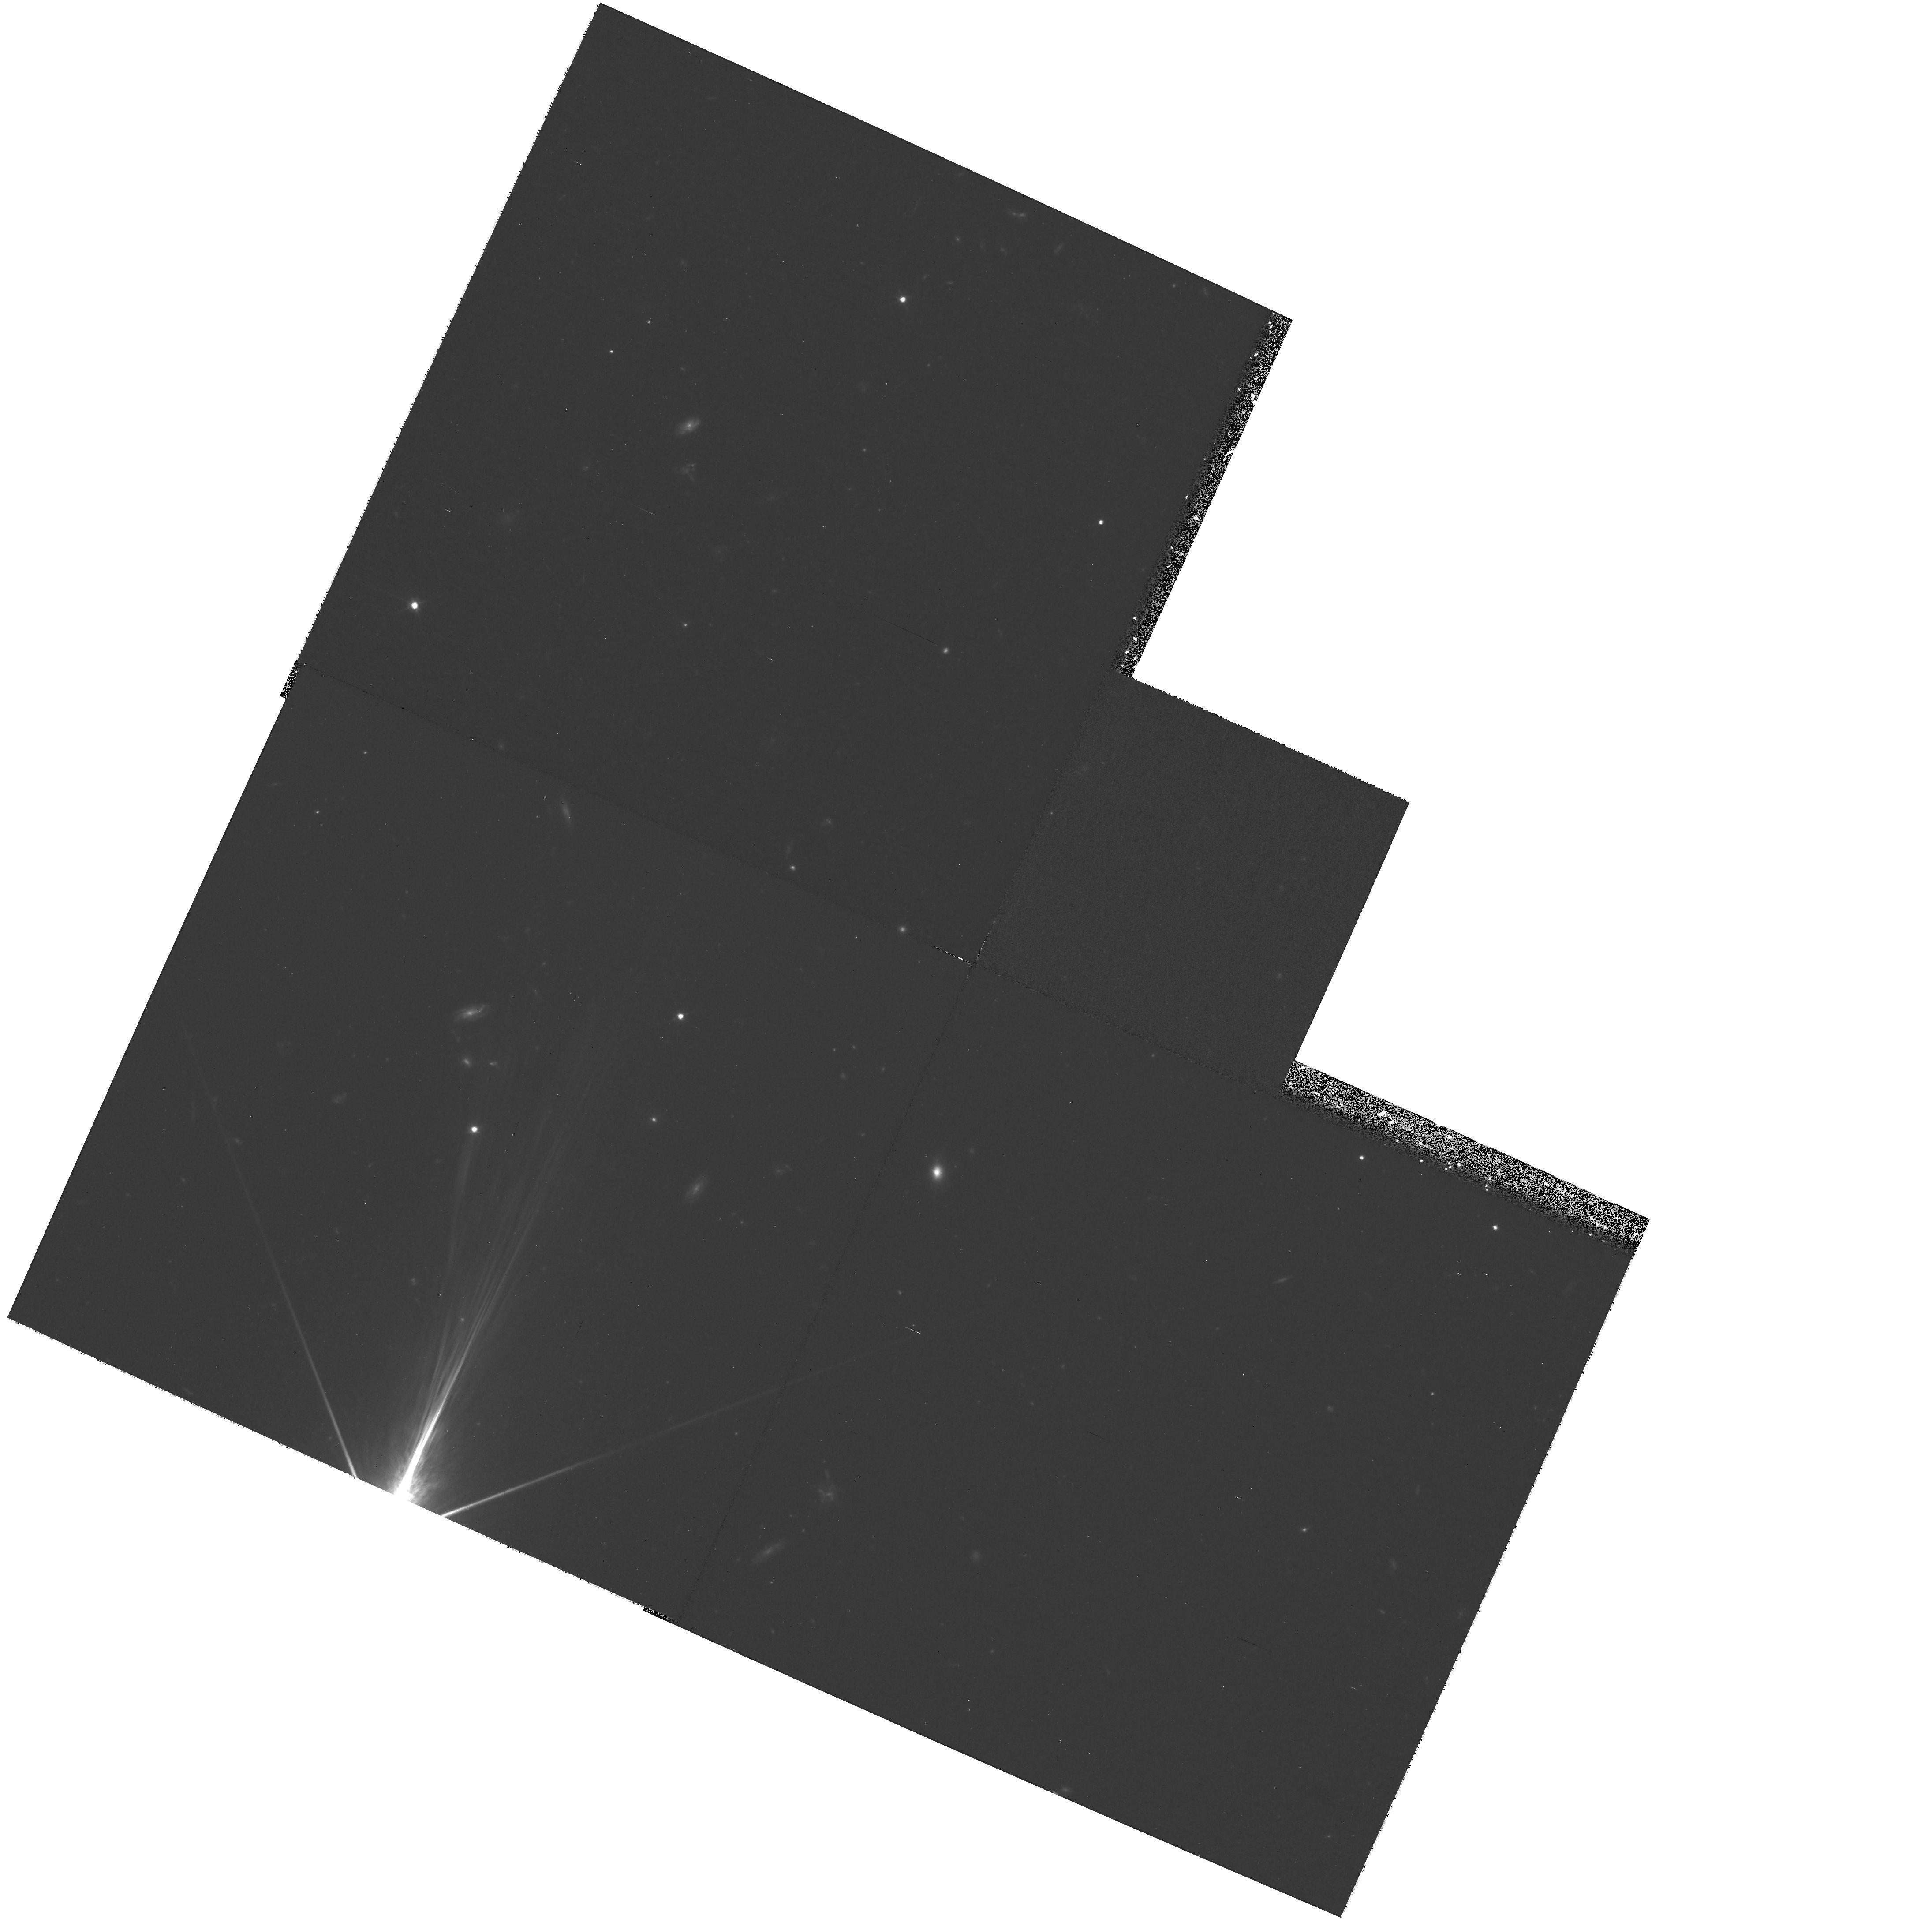
Target: SGP5-46
Instrument: WFPC2/PC
Filter: F606W
Exposure: 1 h
Observation ID: hst_9085_05_wfpc2_pc_f606w_u6f805

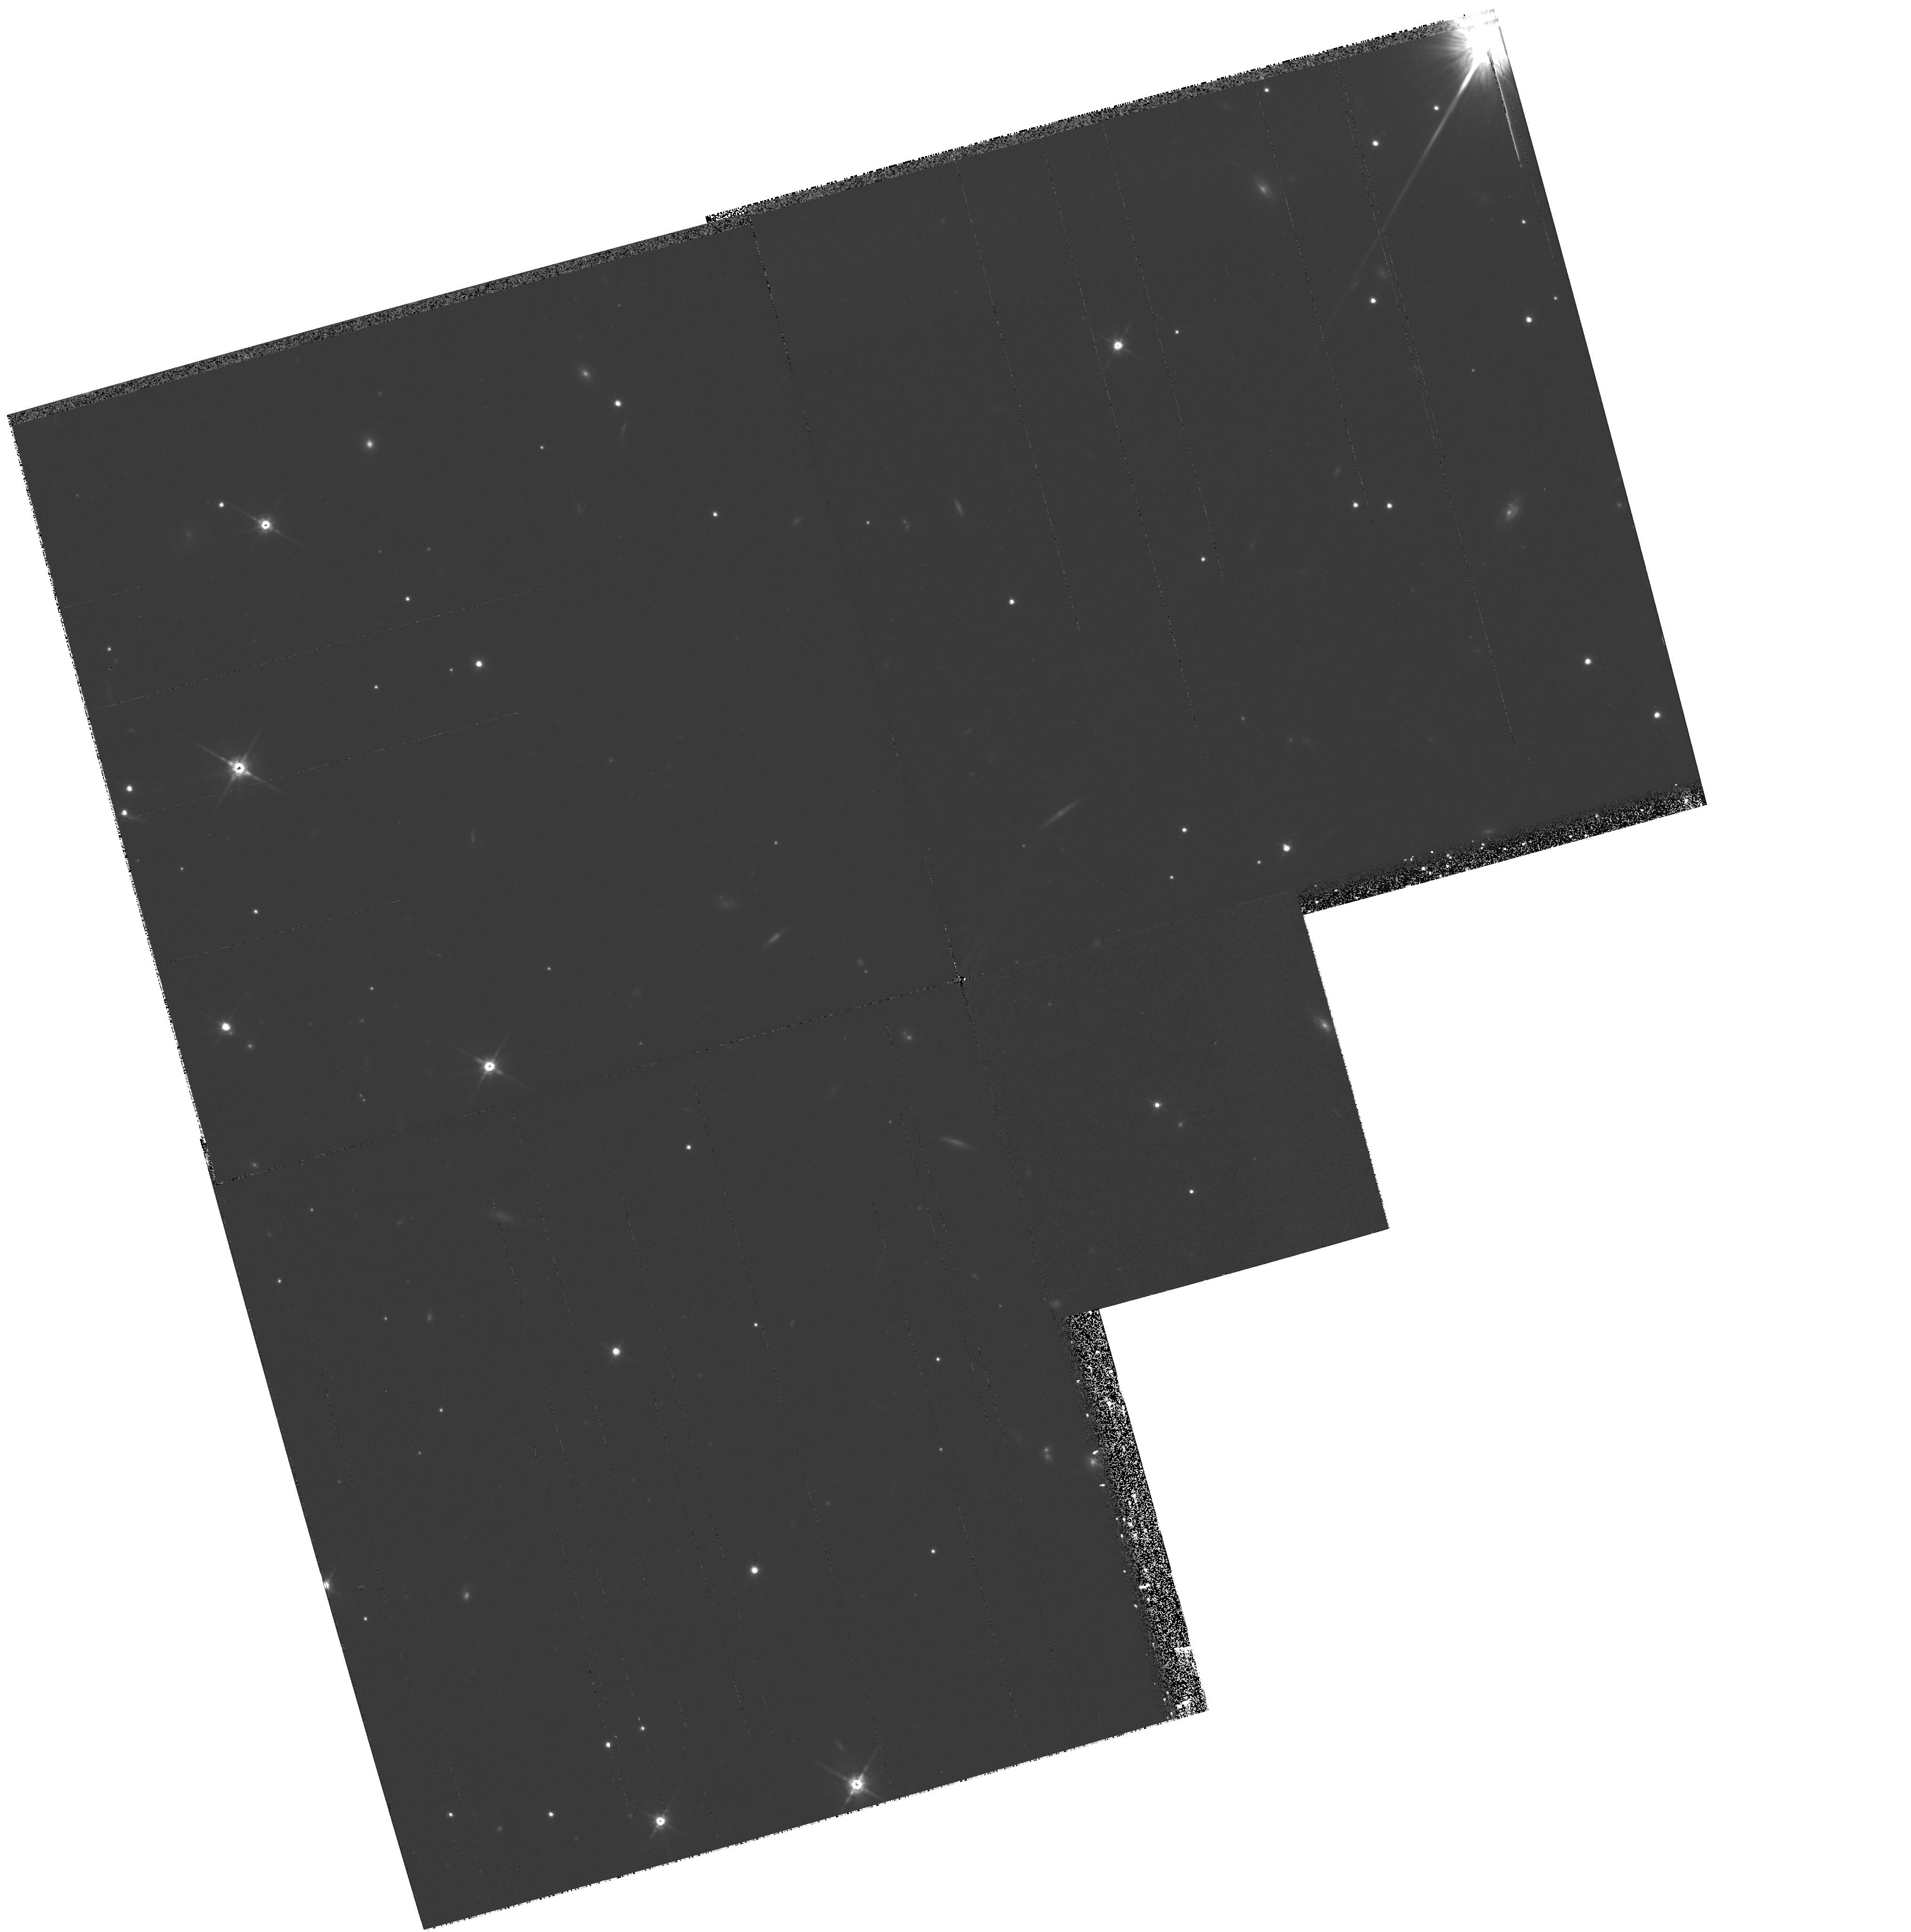
Target: B2-2156+29
Instrument: WFPC2/PC
Filter: F814W
Exposure: 2.2 h
Observation ID: hst_9085_19_wfpc2_pc_f814w_u6f819

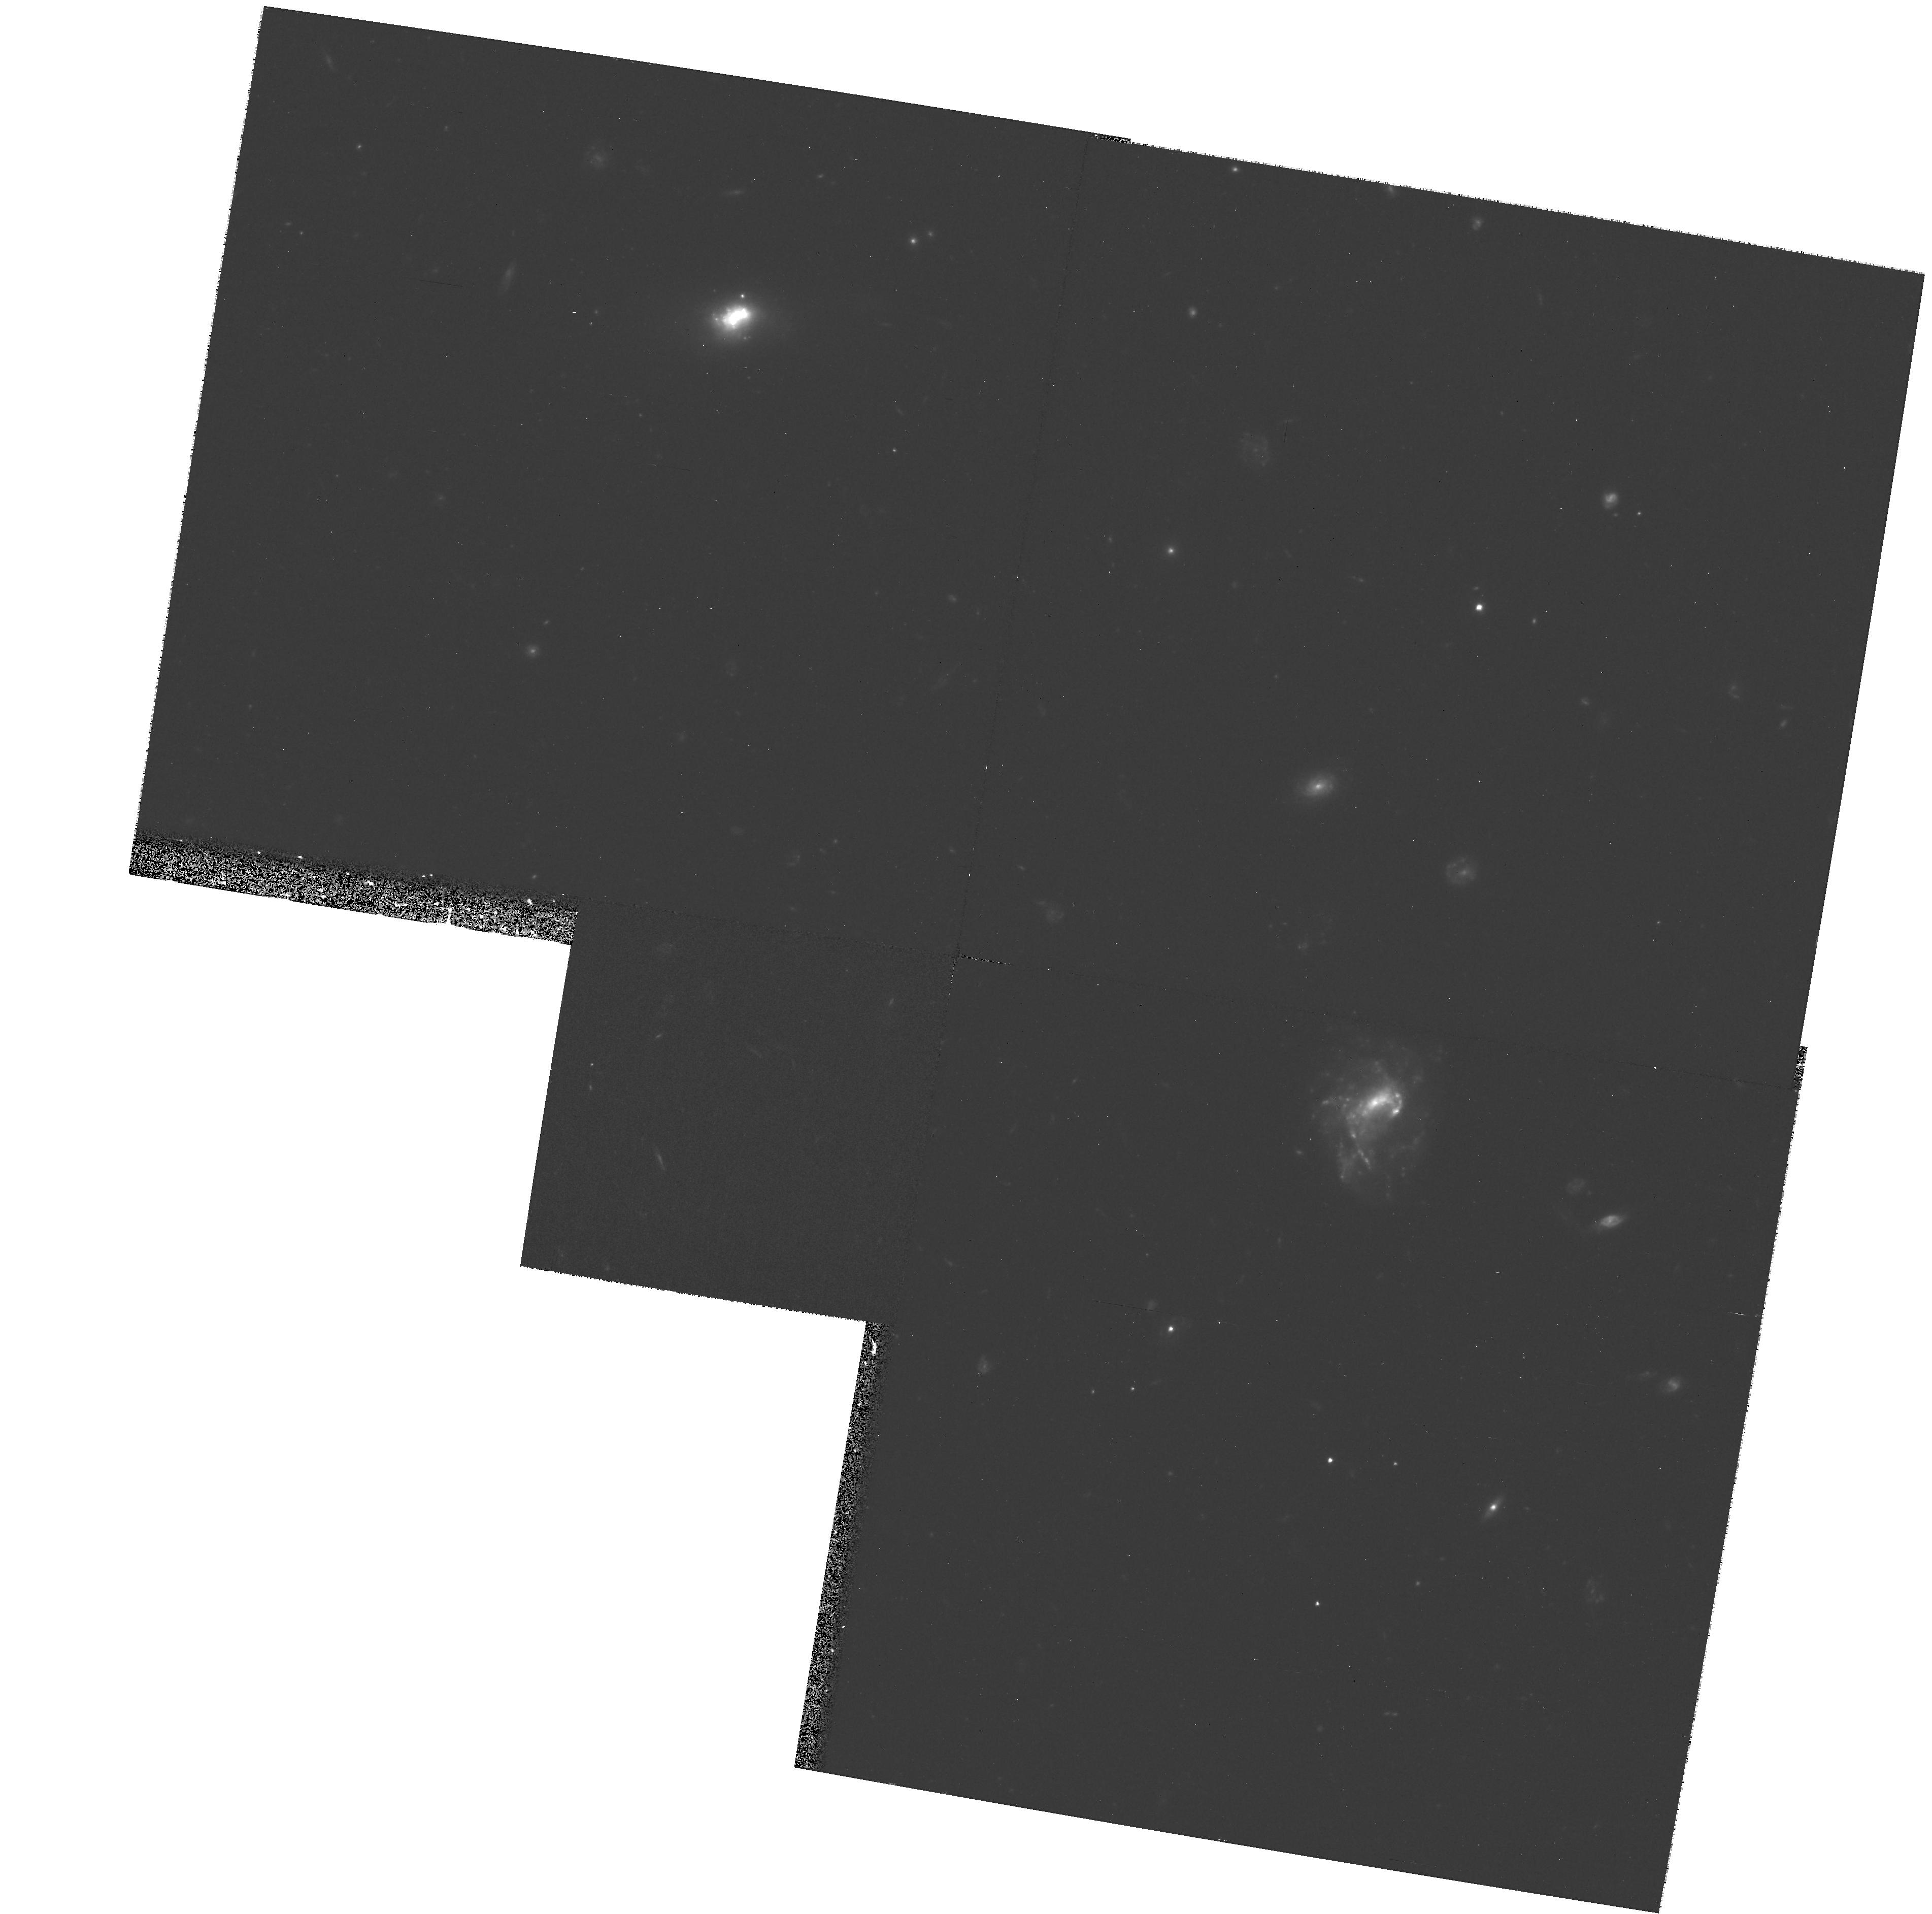
Target: BVF247
Instrument: WFPC2/PC
Filter: F606W
Exposure: 1 h
Observation ID: hst_9085_03_wfpc2_pc_f606w_u6f803

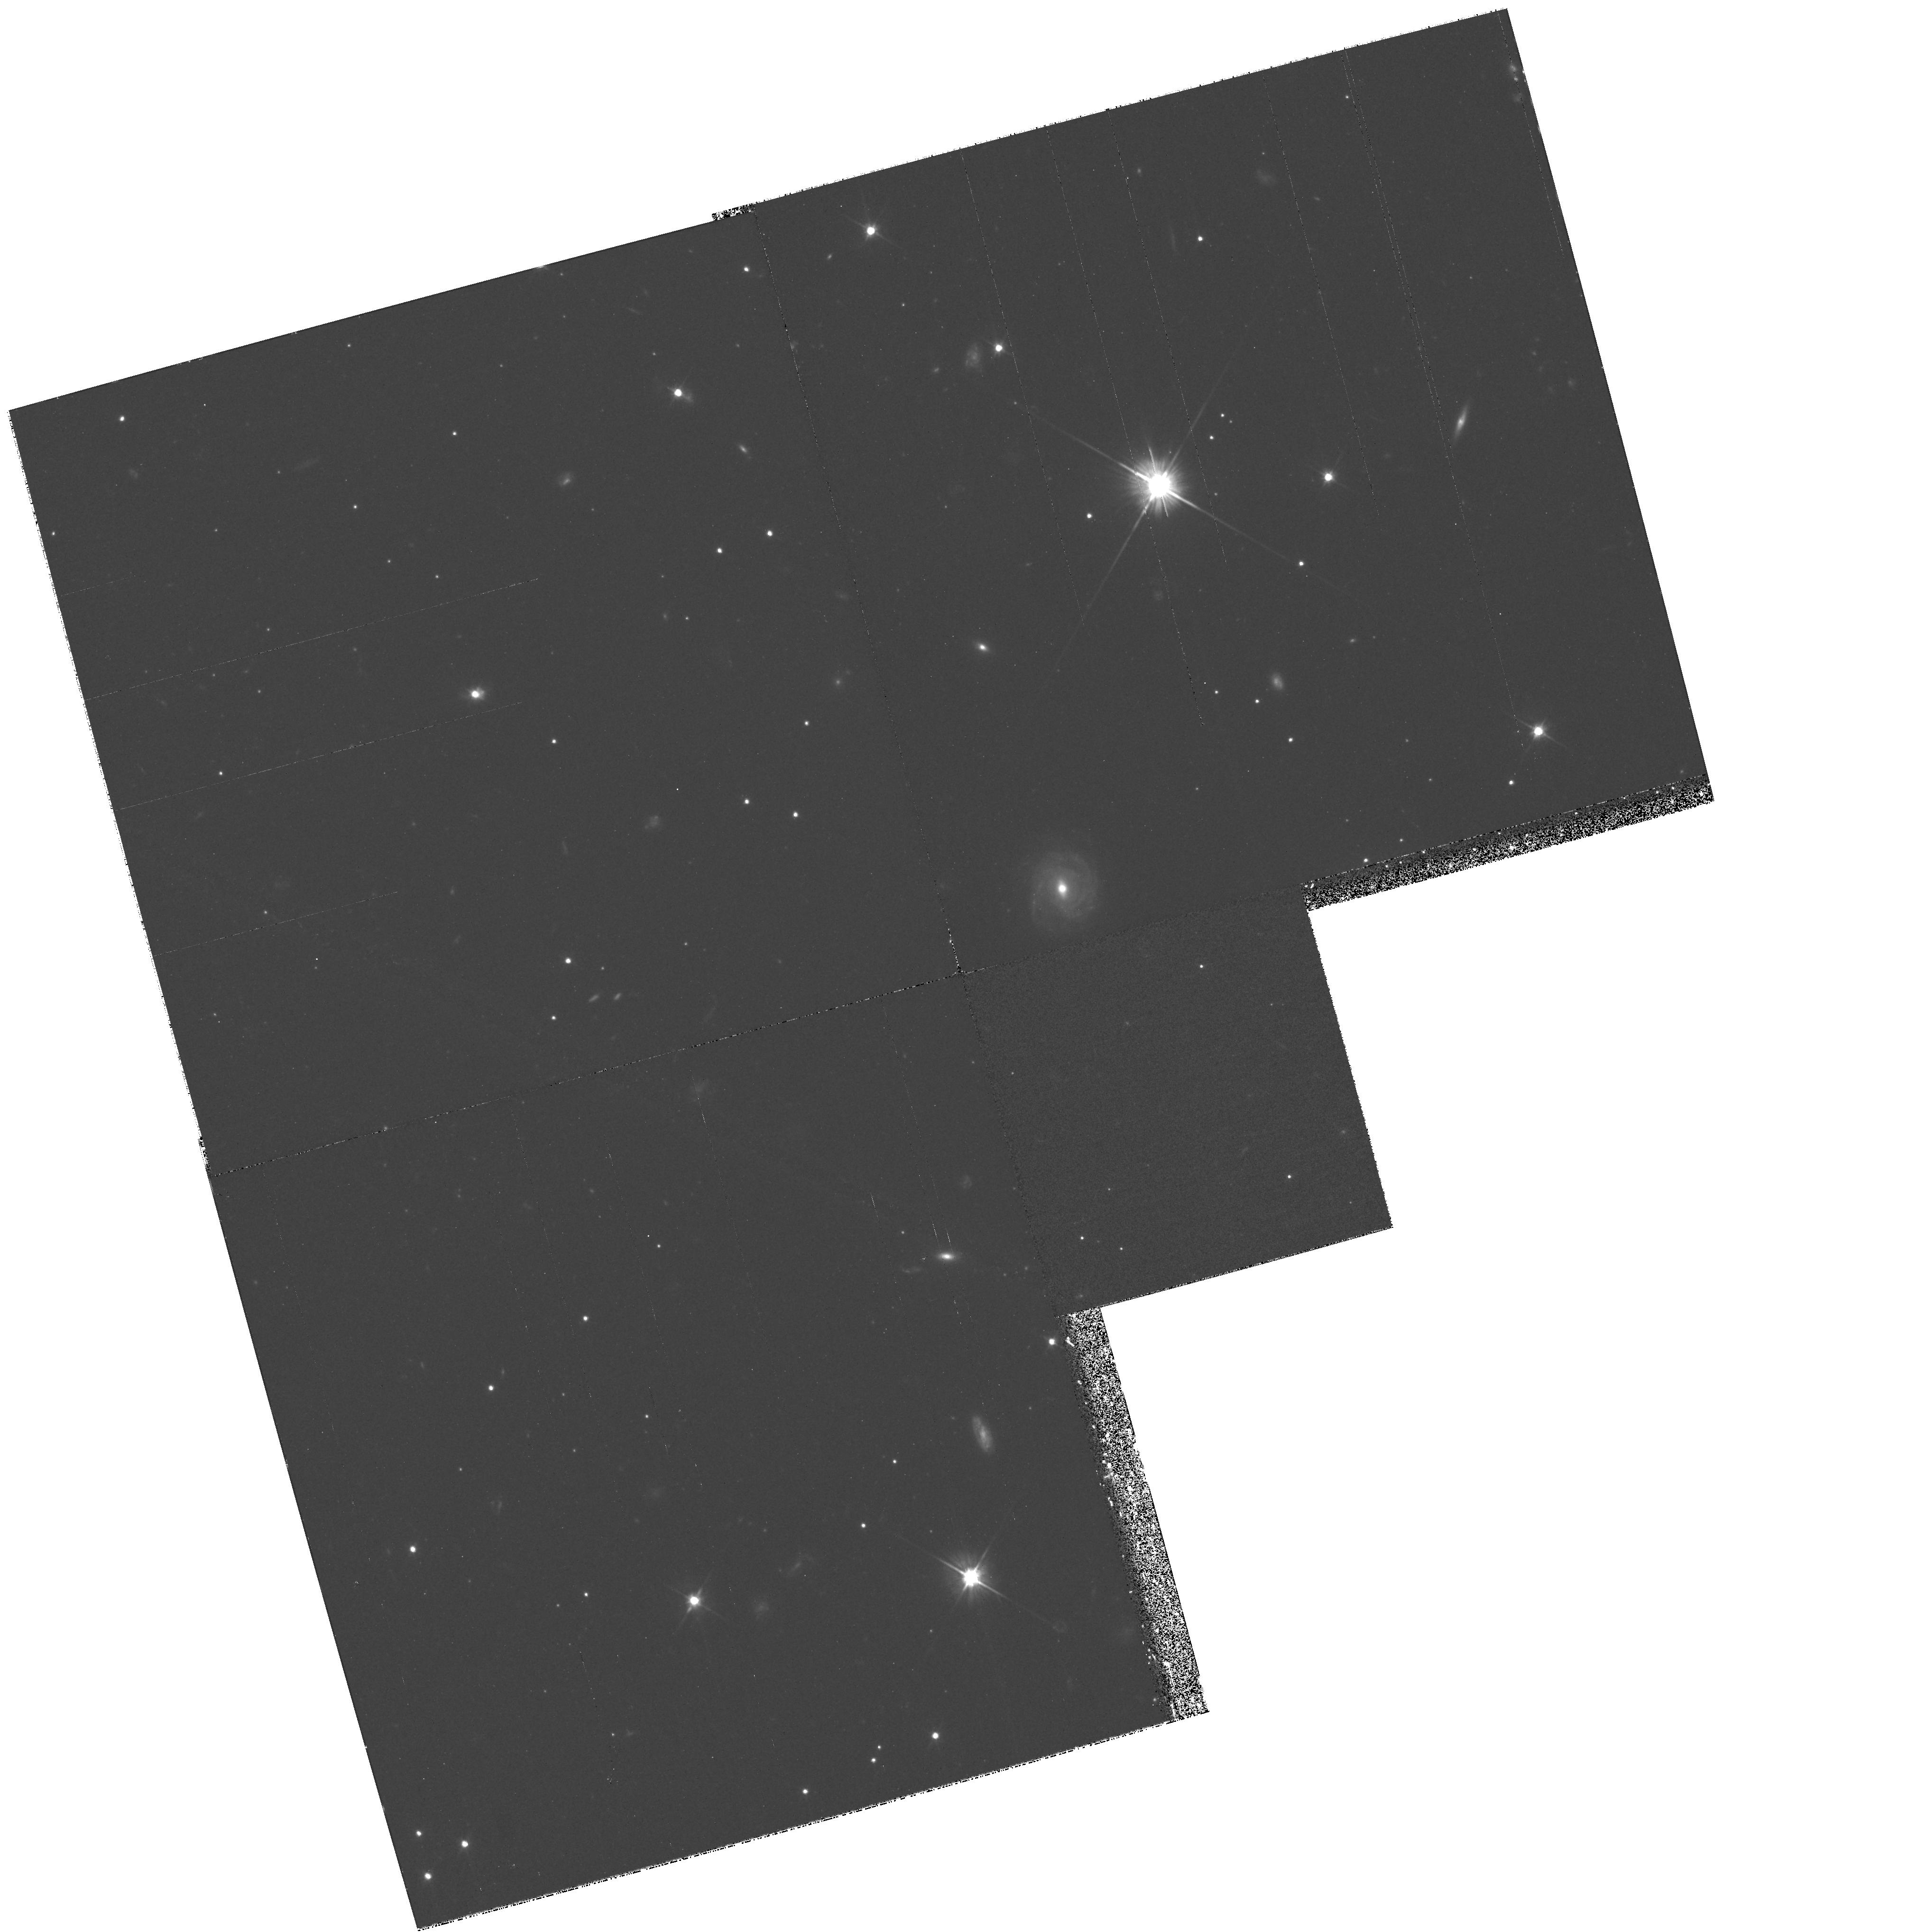
Target: MC2112+172
Instrument: WFPC2/PC
Filter: F606W
Exposure: 1 h
Observation ID: hst_9085_08_wfpc2_pc_f606w_u6f808

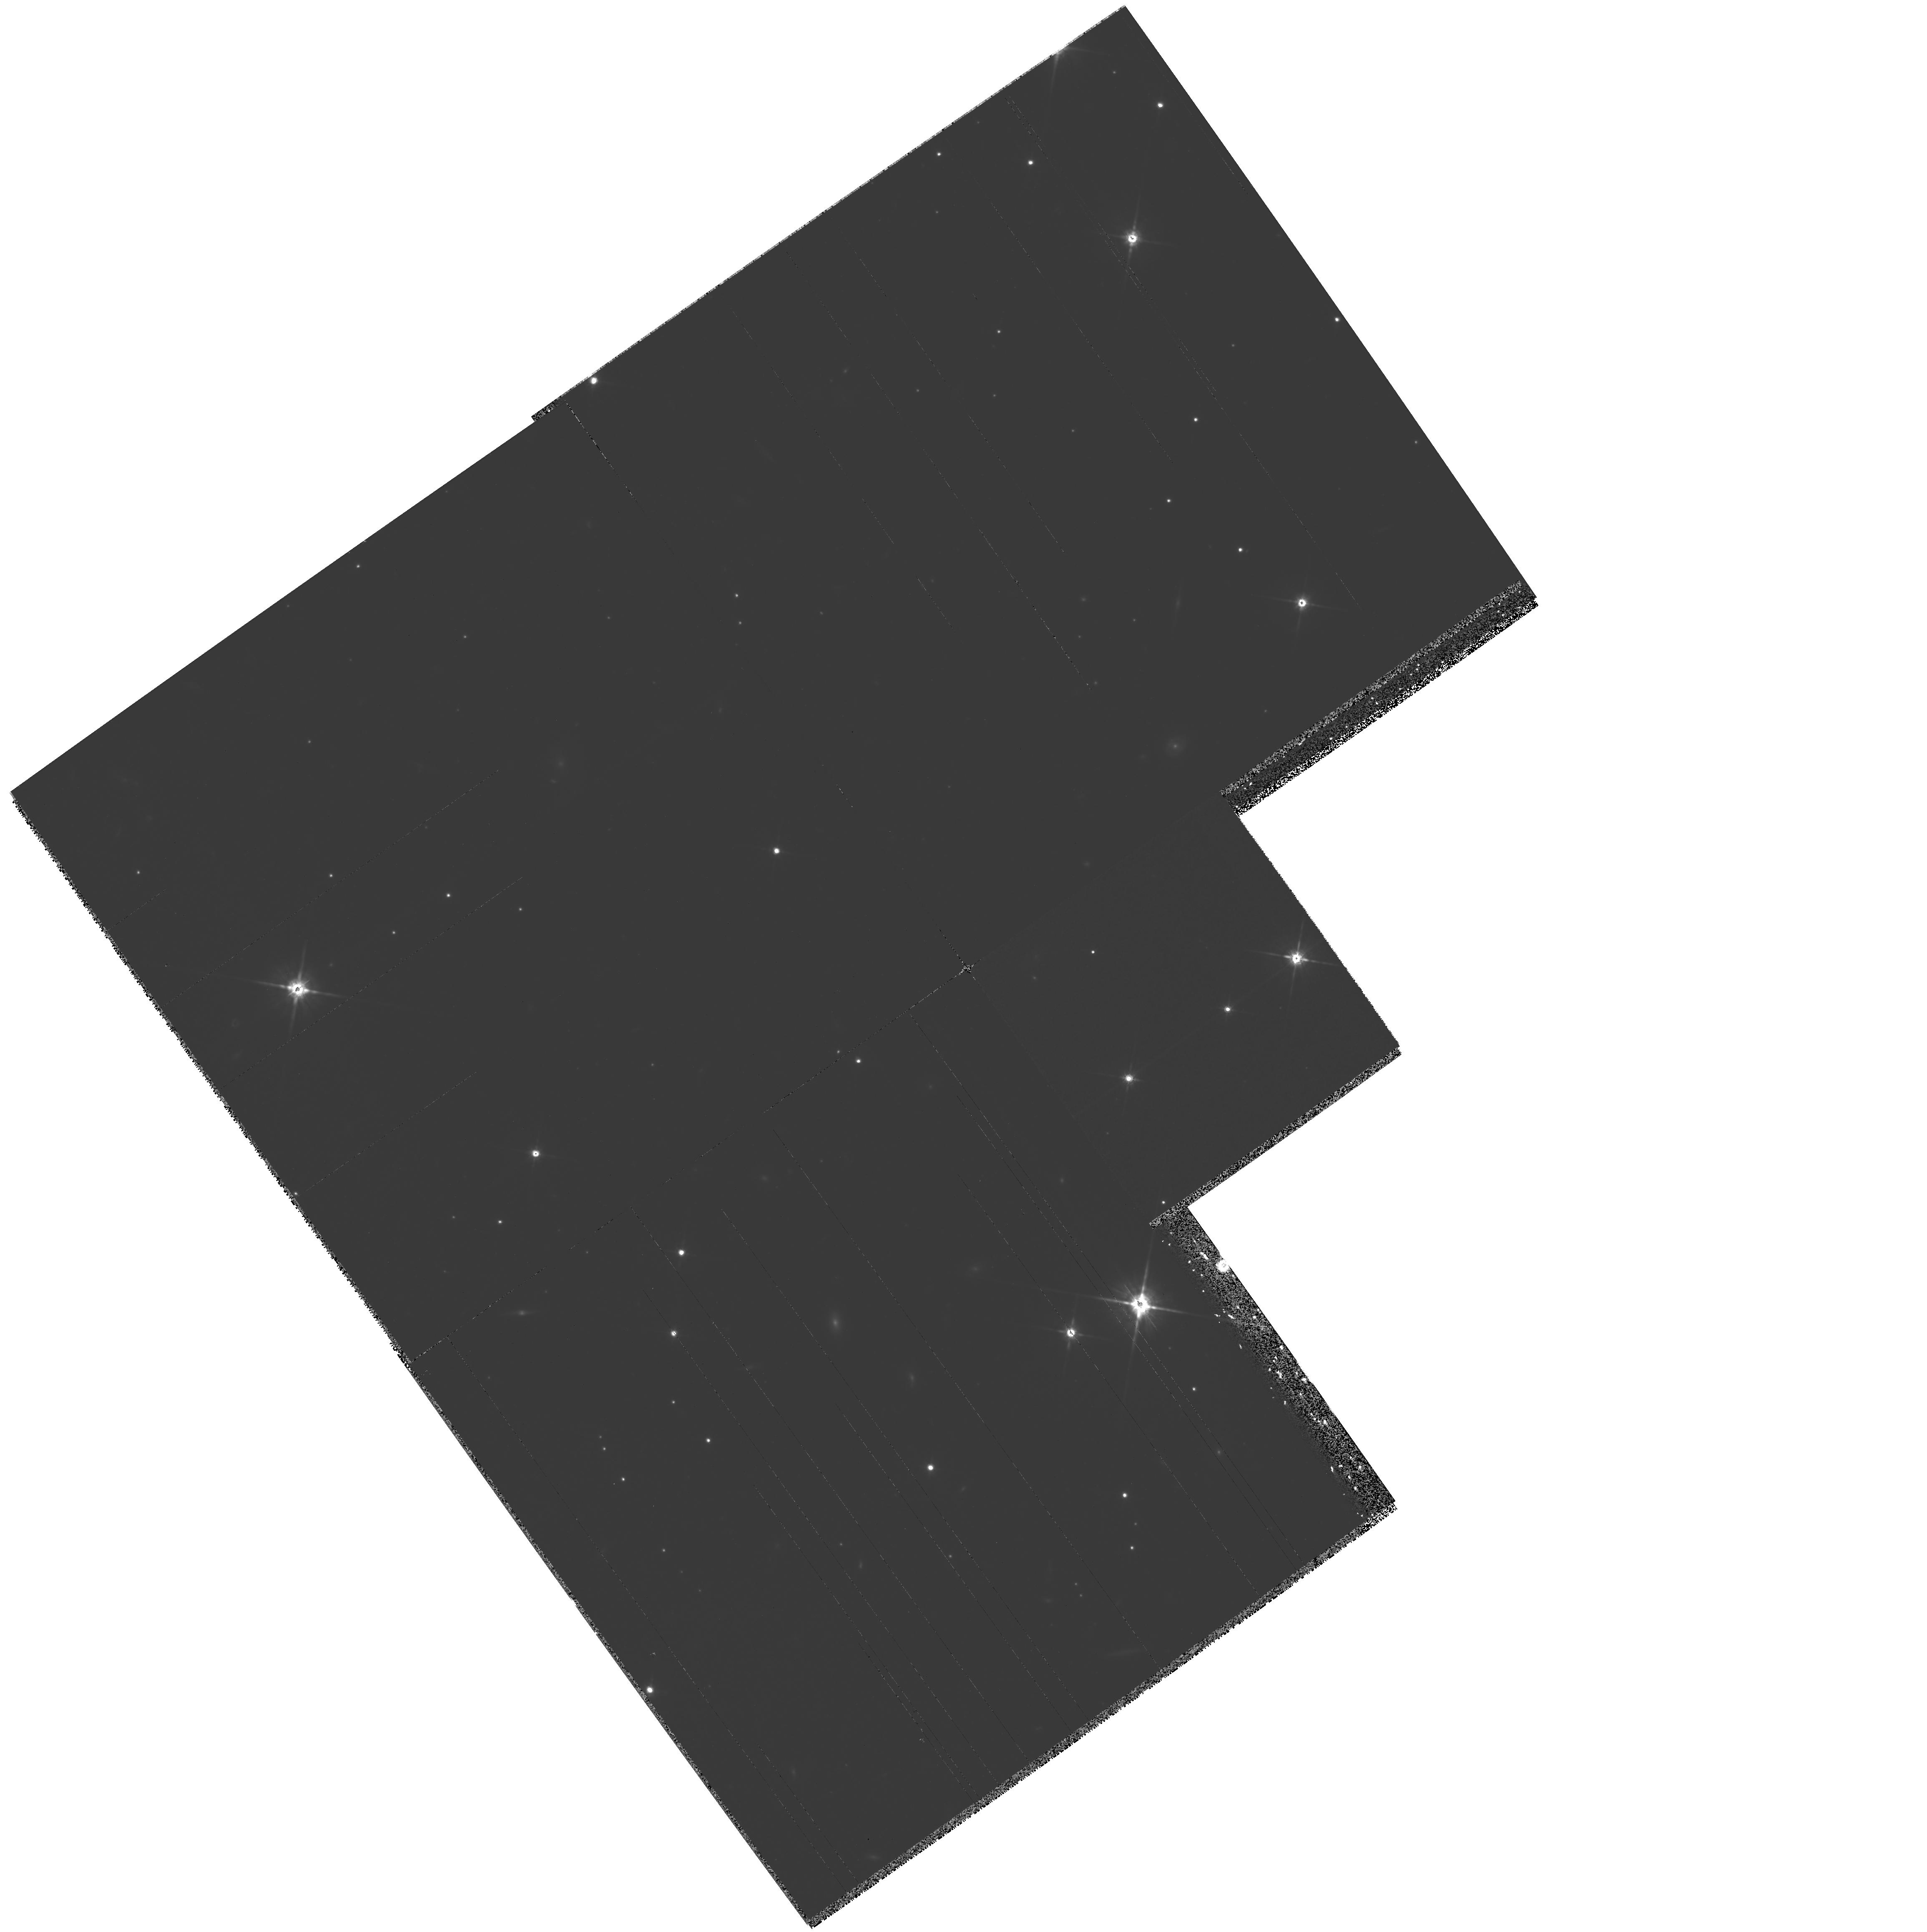
Target: 4C45.51
Instrument: WFPC2/PC
Filter: F814W
Exposure: 2.2 h
Observation ID: hst_9085_18_wfpc2_pc_f814w_u6f818

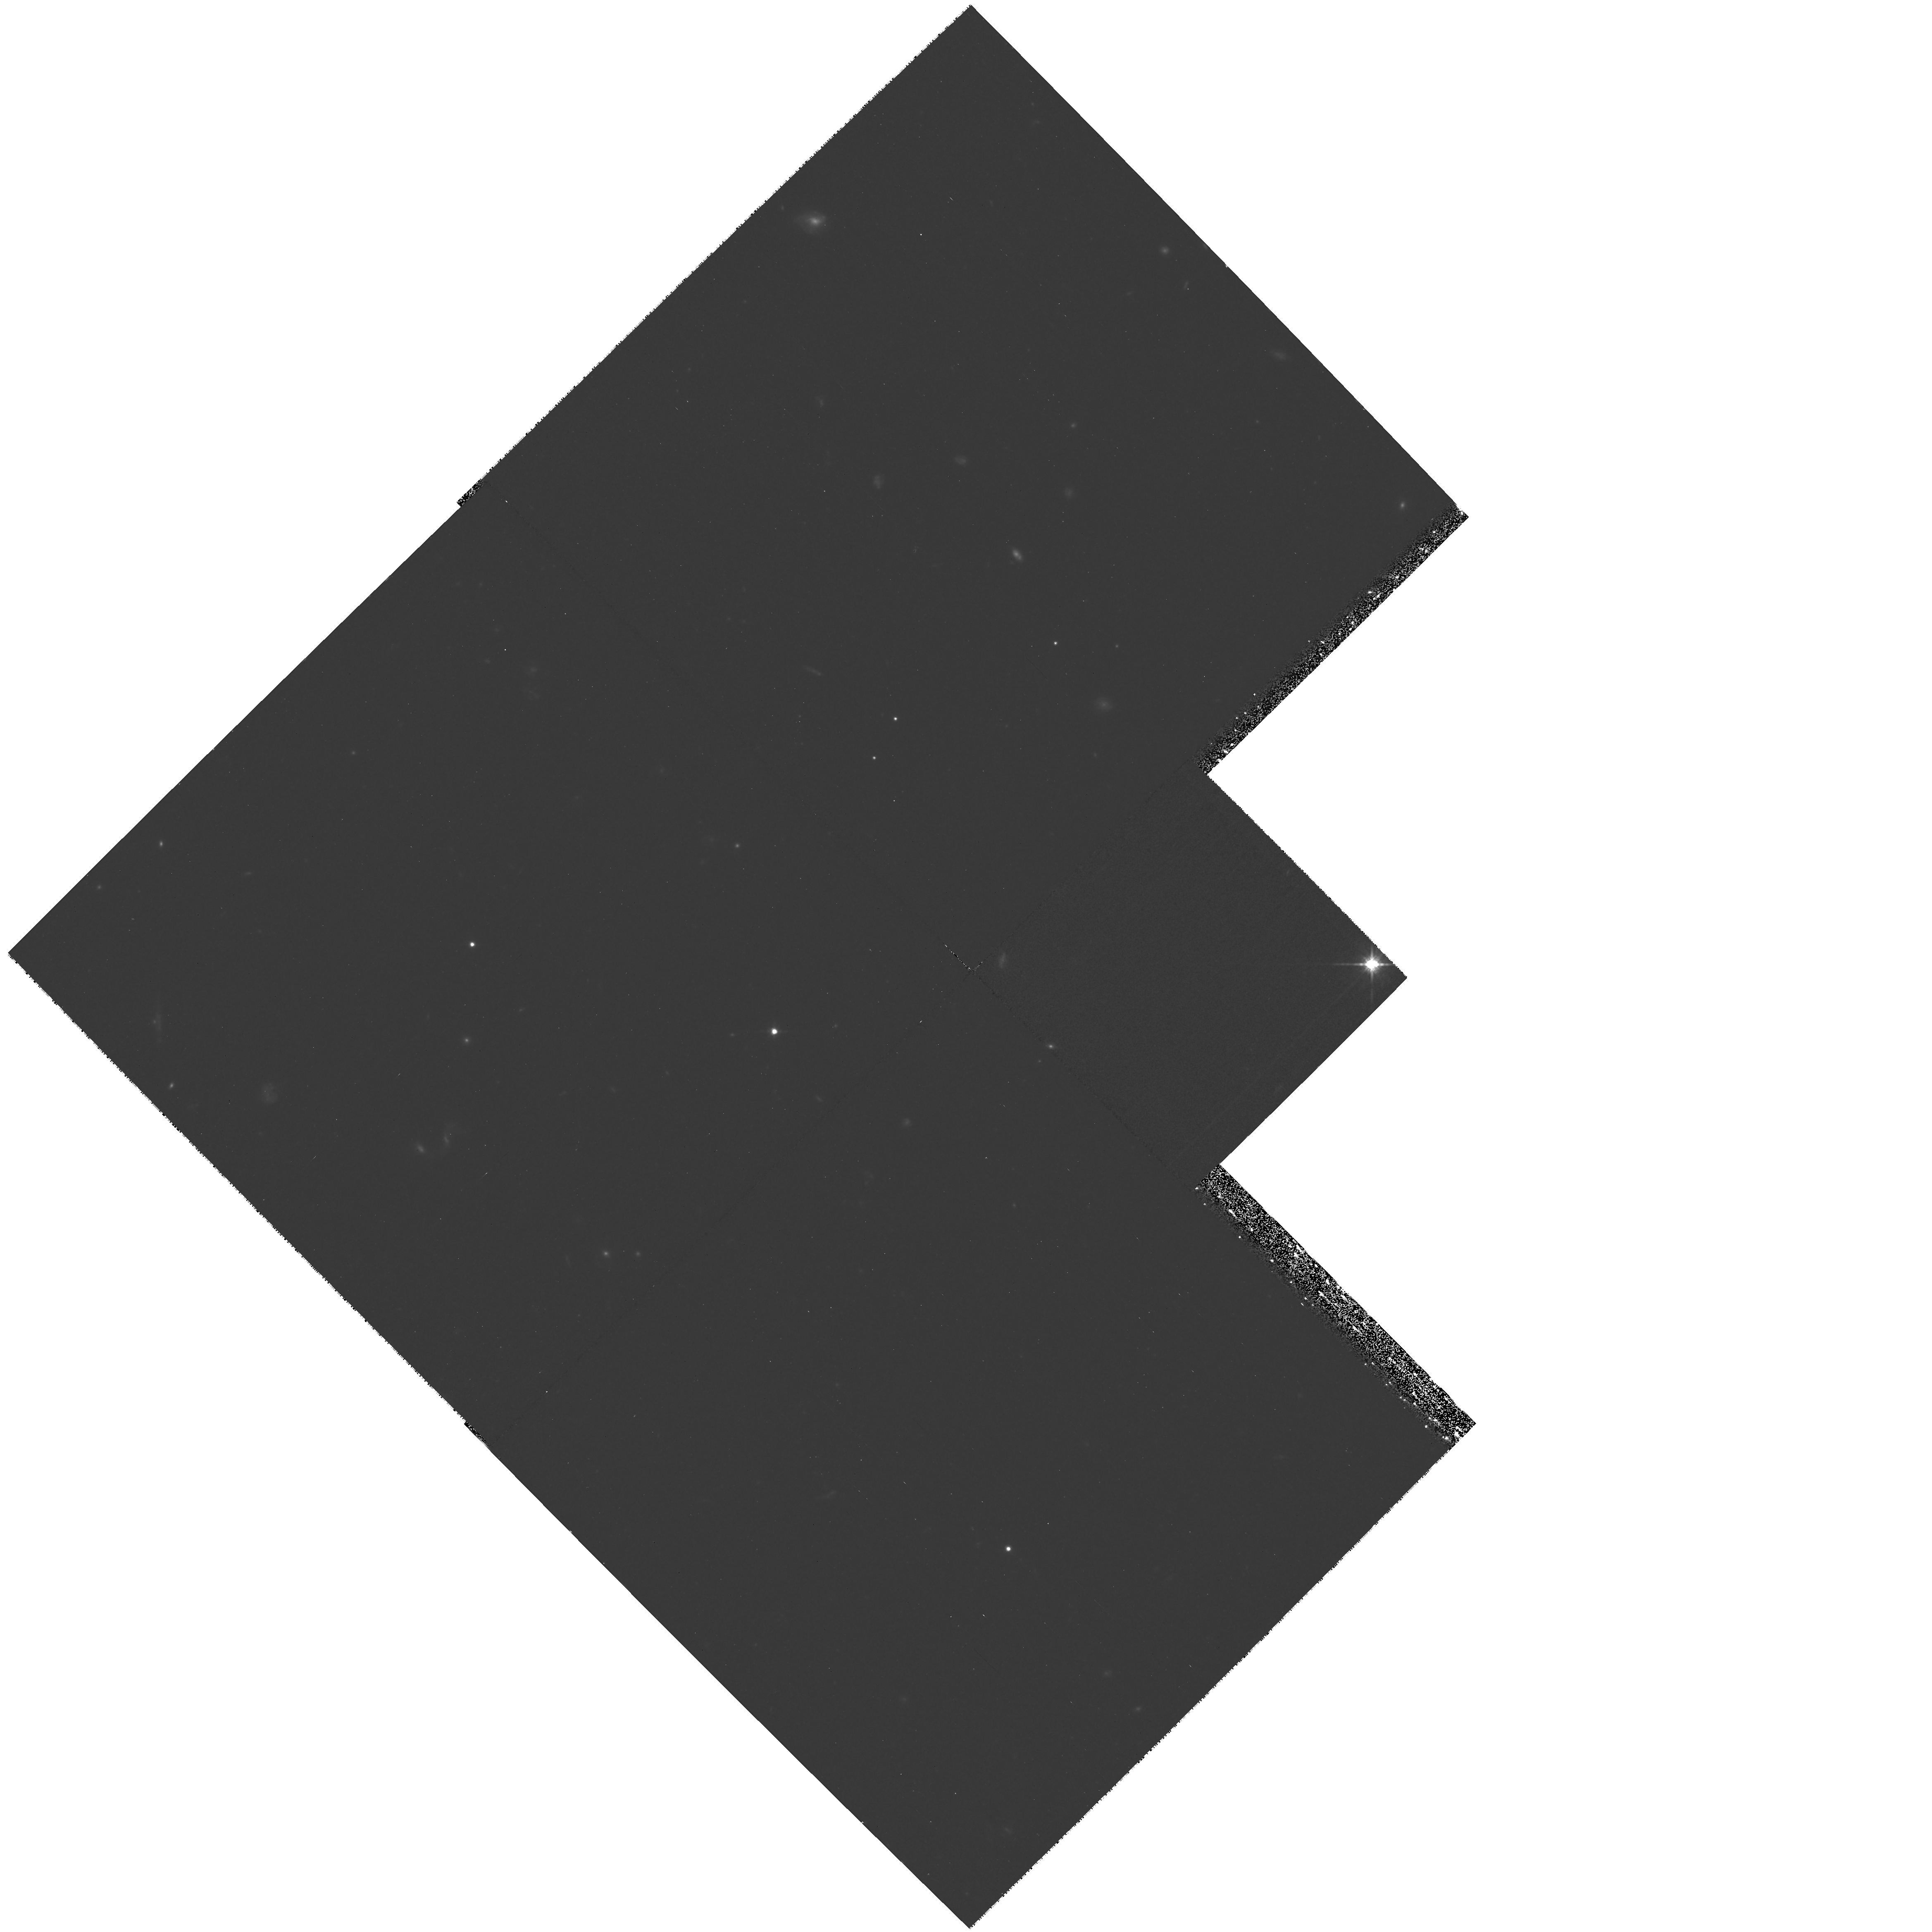
Target: SGP2-11
Instrument: WFPC2/PC
Filter: F814W
Exposure: 2.2 h
Observation ID: hst_9085_16_wfpc2_pc_f814w_u6f816

Measuring the masses of high-z quasar host galaxies (PI: Dunlop, James S.)

In recent years HST has played a major role in establishing the close link between black-hole mass and spheroid mass in both quiescent and active galaxies in the local universe. Consequently black-hole and spheroid formation/growth are now viewed as intimately related processes, and establishing the mass of quasar host galaxies as a function of redshift is now seen as a key measurement in observational cosmology (eg Kauffmann & Haehnelt 2000). From our Cycle 7 NICMOS program we have derived the best estimate to date of the mass evolution of the hosts of both radio-quiet and radio-loud quasars out to z ~eq 2. Under the assumption of passive stellar-population evolution our results are consistent with the black-hole/spheroid population being unchanged out to z ~eq 2. However, the crucial assumption of passive evolution needs to be tested, because discovery of any substantial star-formation activity would yield a reduction in luminosity-estimated host masses at z ~eq 1 - 2, potentially bringing our results into line with the order-of-magnitude mass reduction predicted by the hierarchical models of Kauffmann & Haenhelt (2000). We thus propose WFPC2 imaging of our luminosity-matched quasar sub-samples at z ~eq 1 and z ~eq 2 which, when coupled with our NICMOS data, will yield the first reliable rest-frame U-V colours for high-z quasar hosts, and hence the first unbiased measurement of host-galaxy masses out to z ~eq 2.